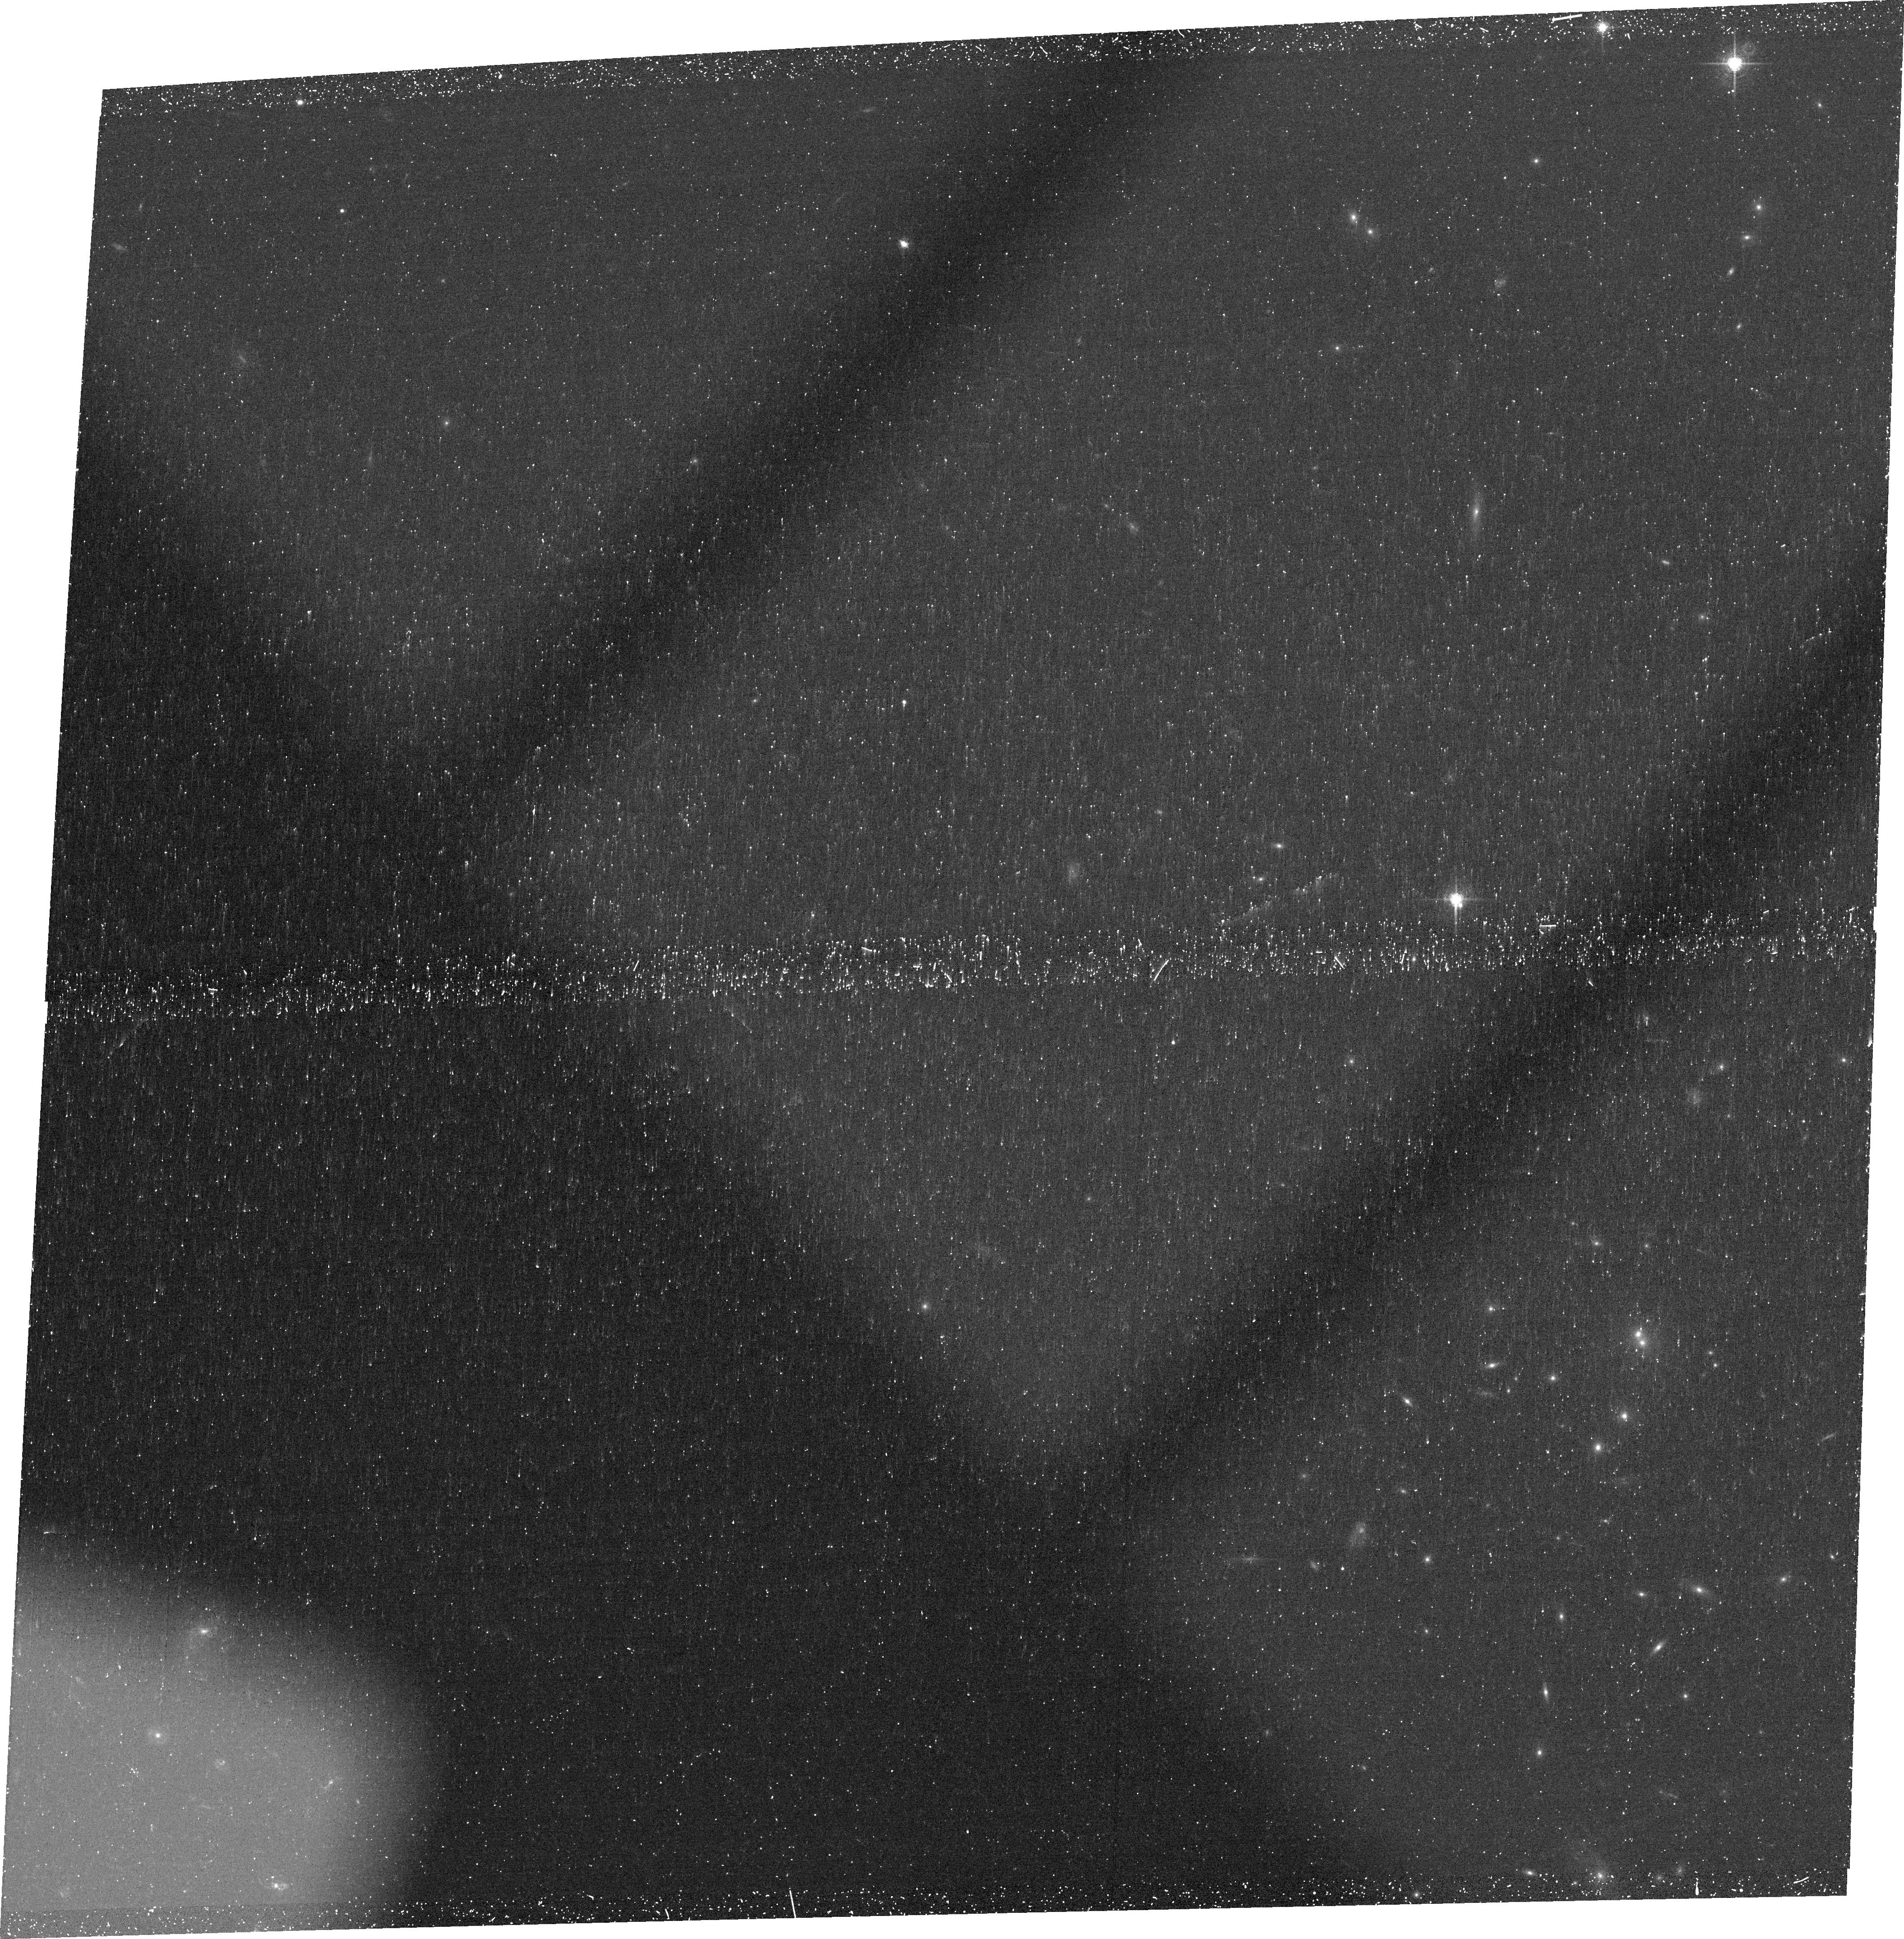
Target: SGASJ091541+382655. Instrument: ACS/WFC. Filter: FR782N. Exposure: 46 min. Observation ID: jcoo01020

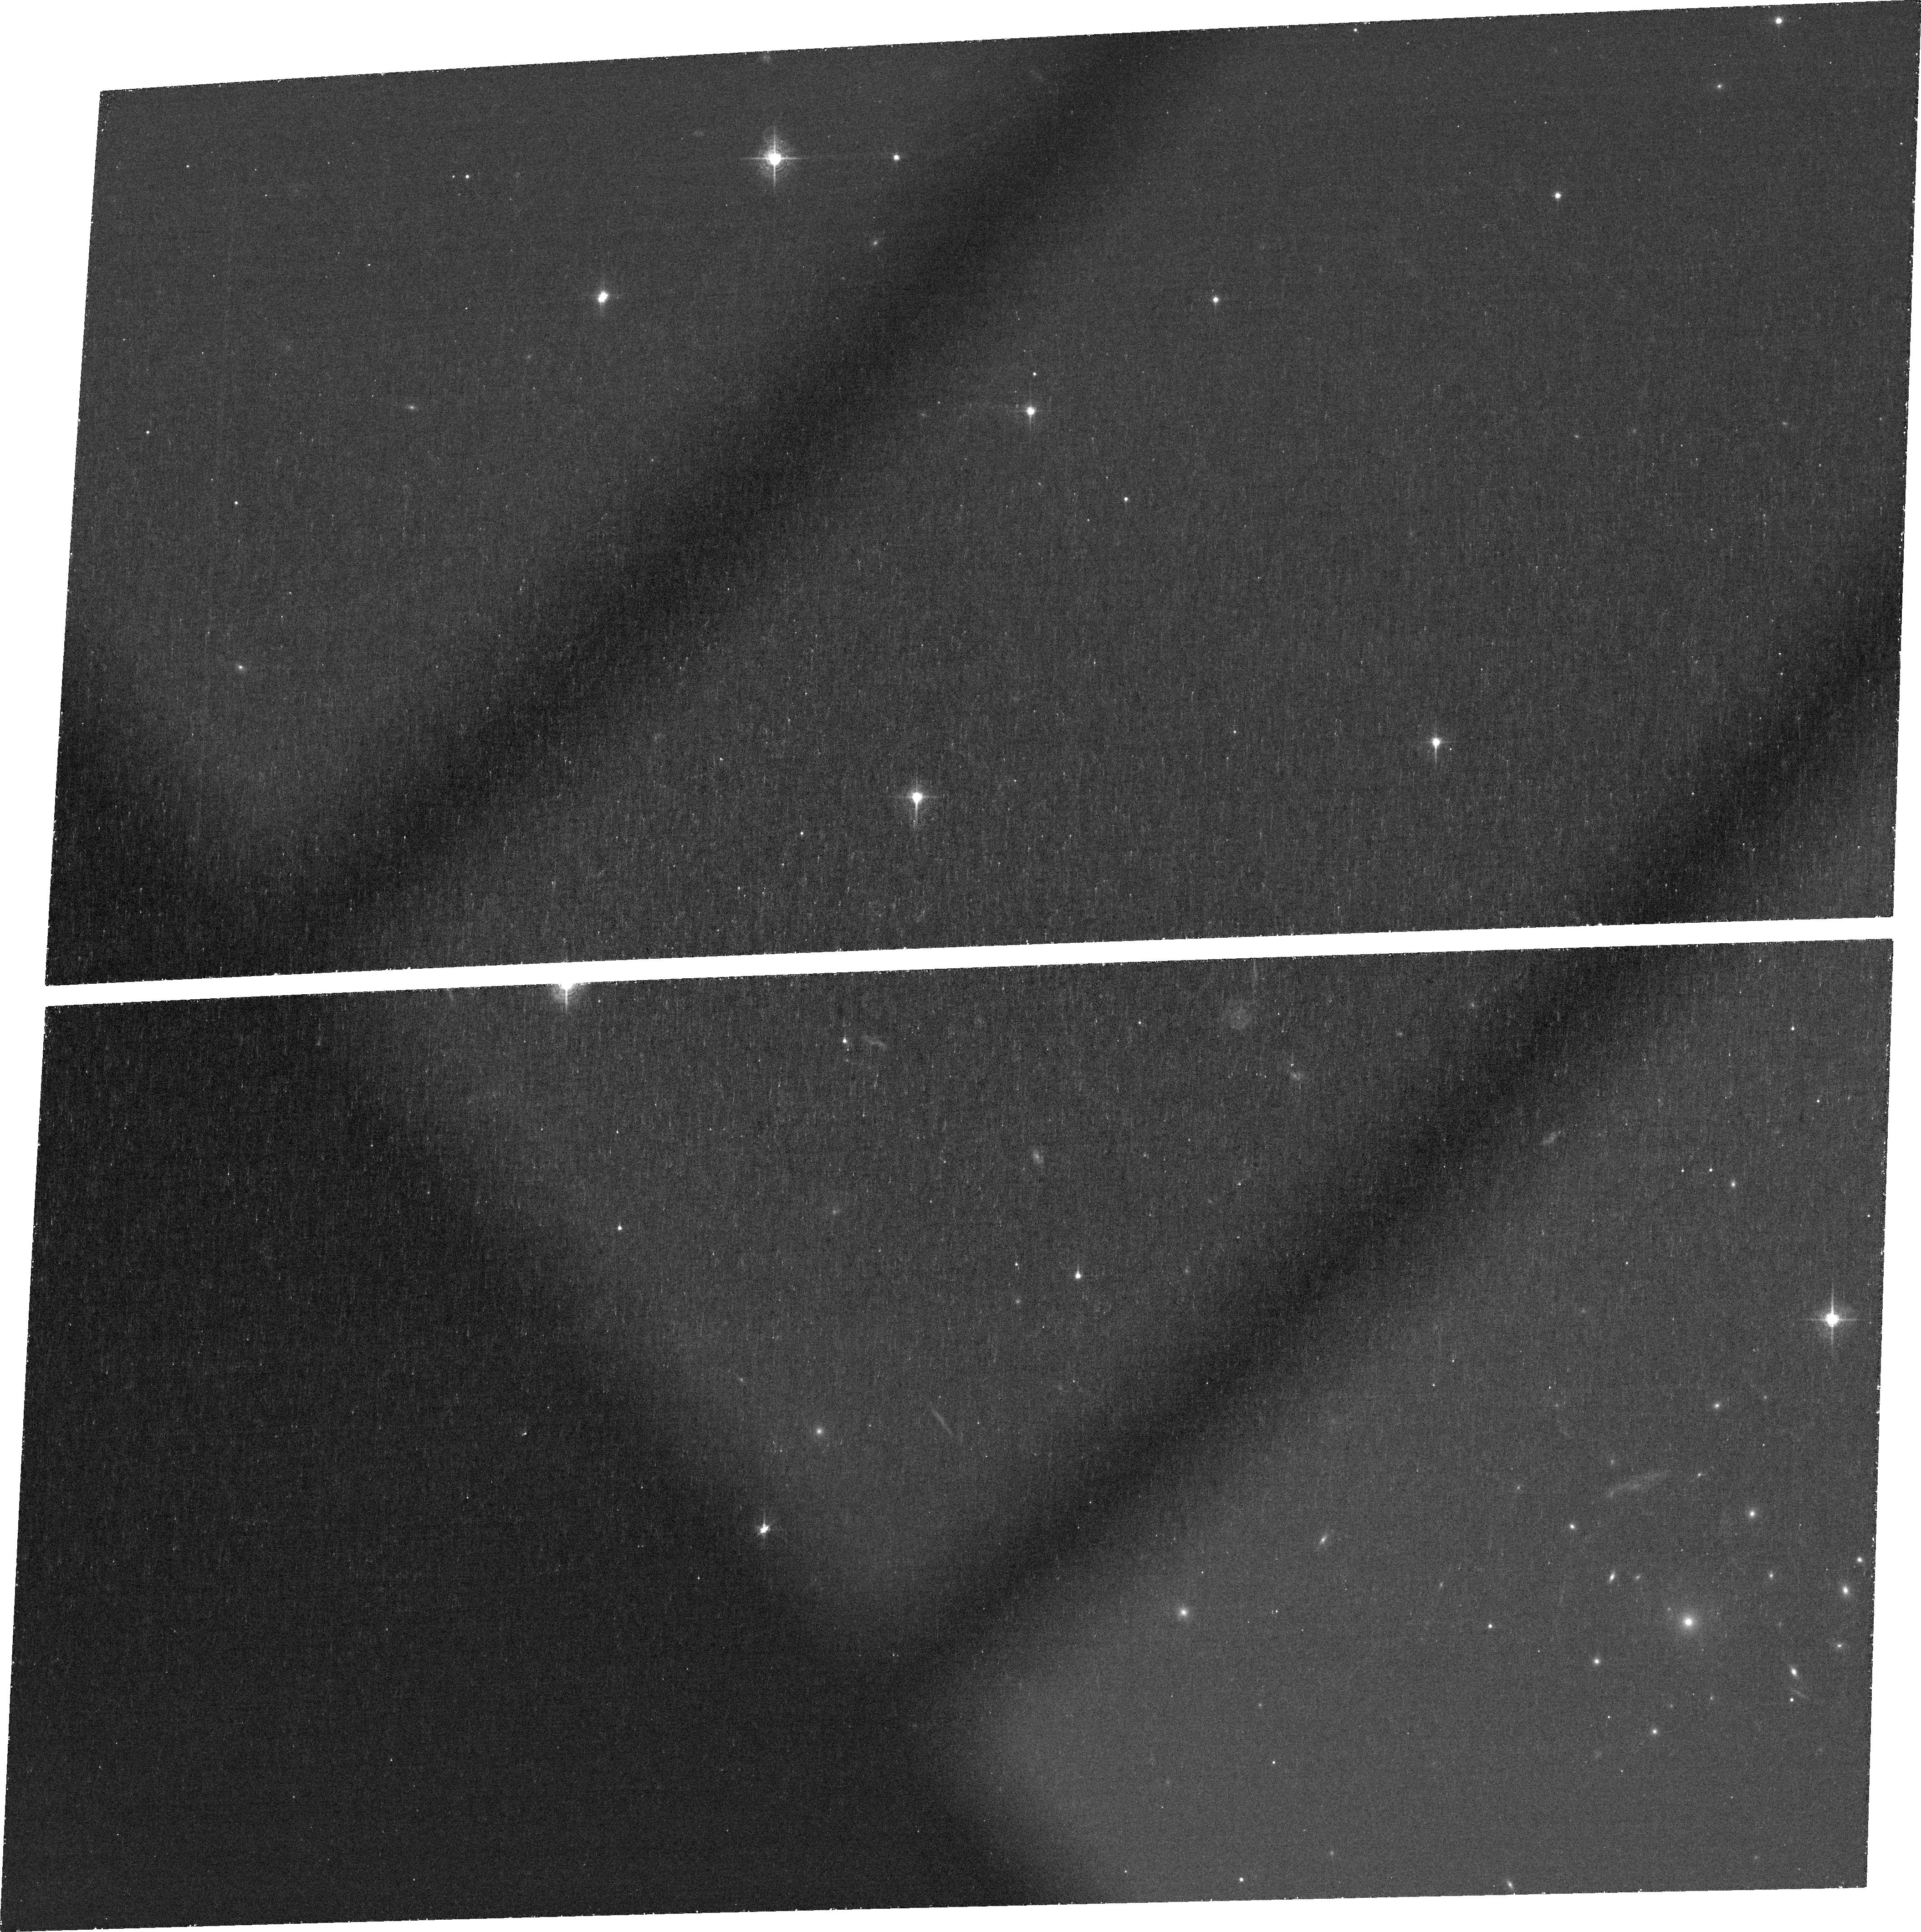
Target: SGASJ162132+060705. Instrument: ACS/WFC. Filter: FR601N. Exposure: 1.4 h. Observation ID: jcoo04010

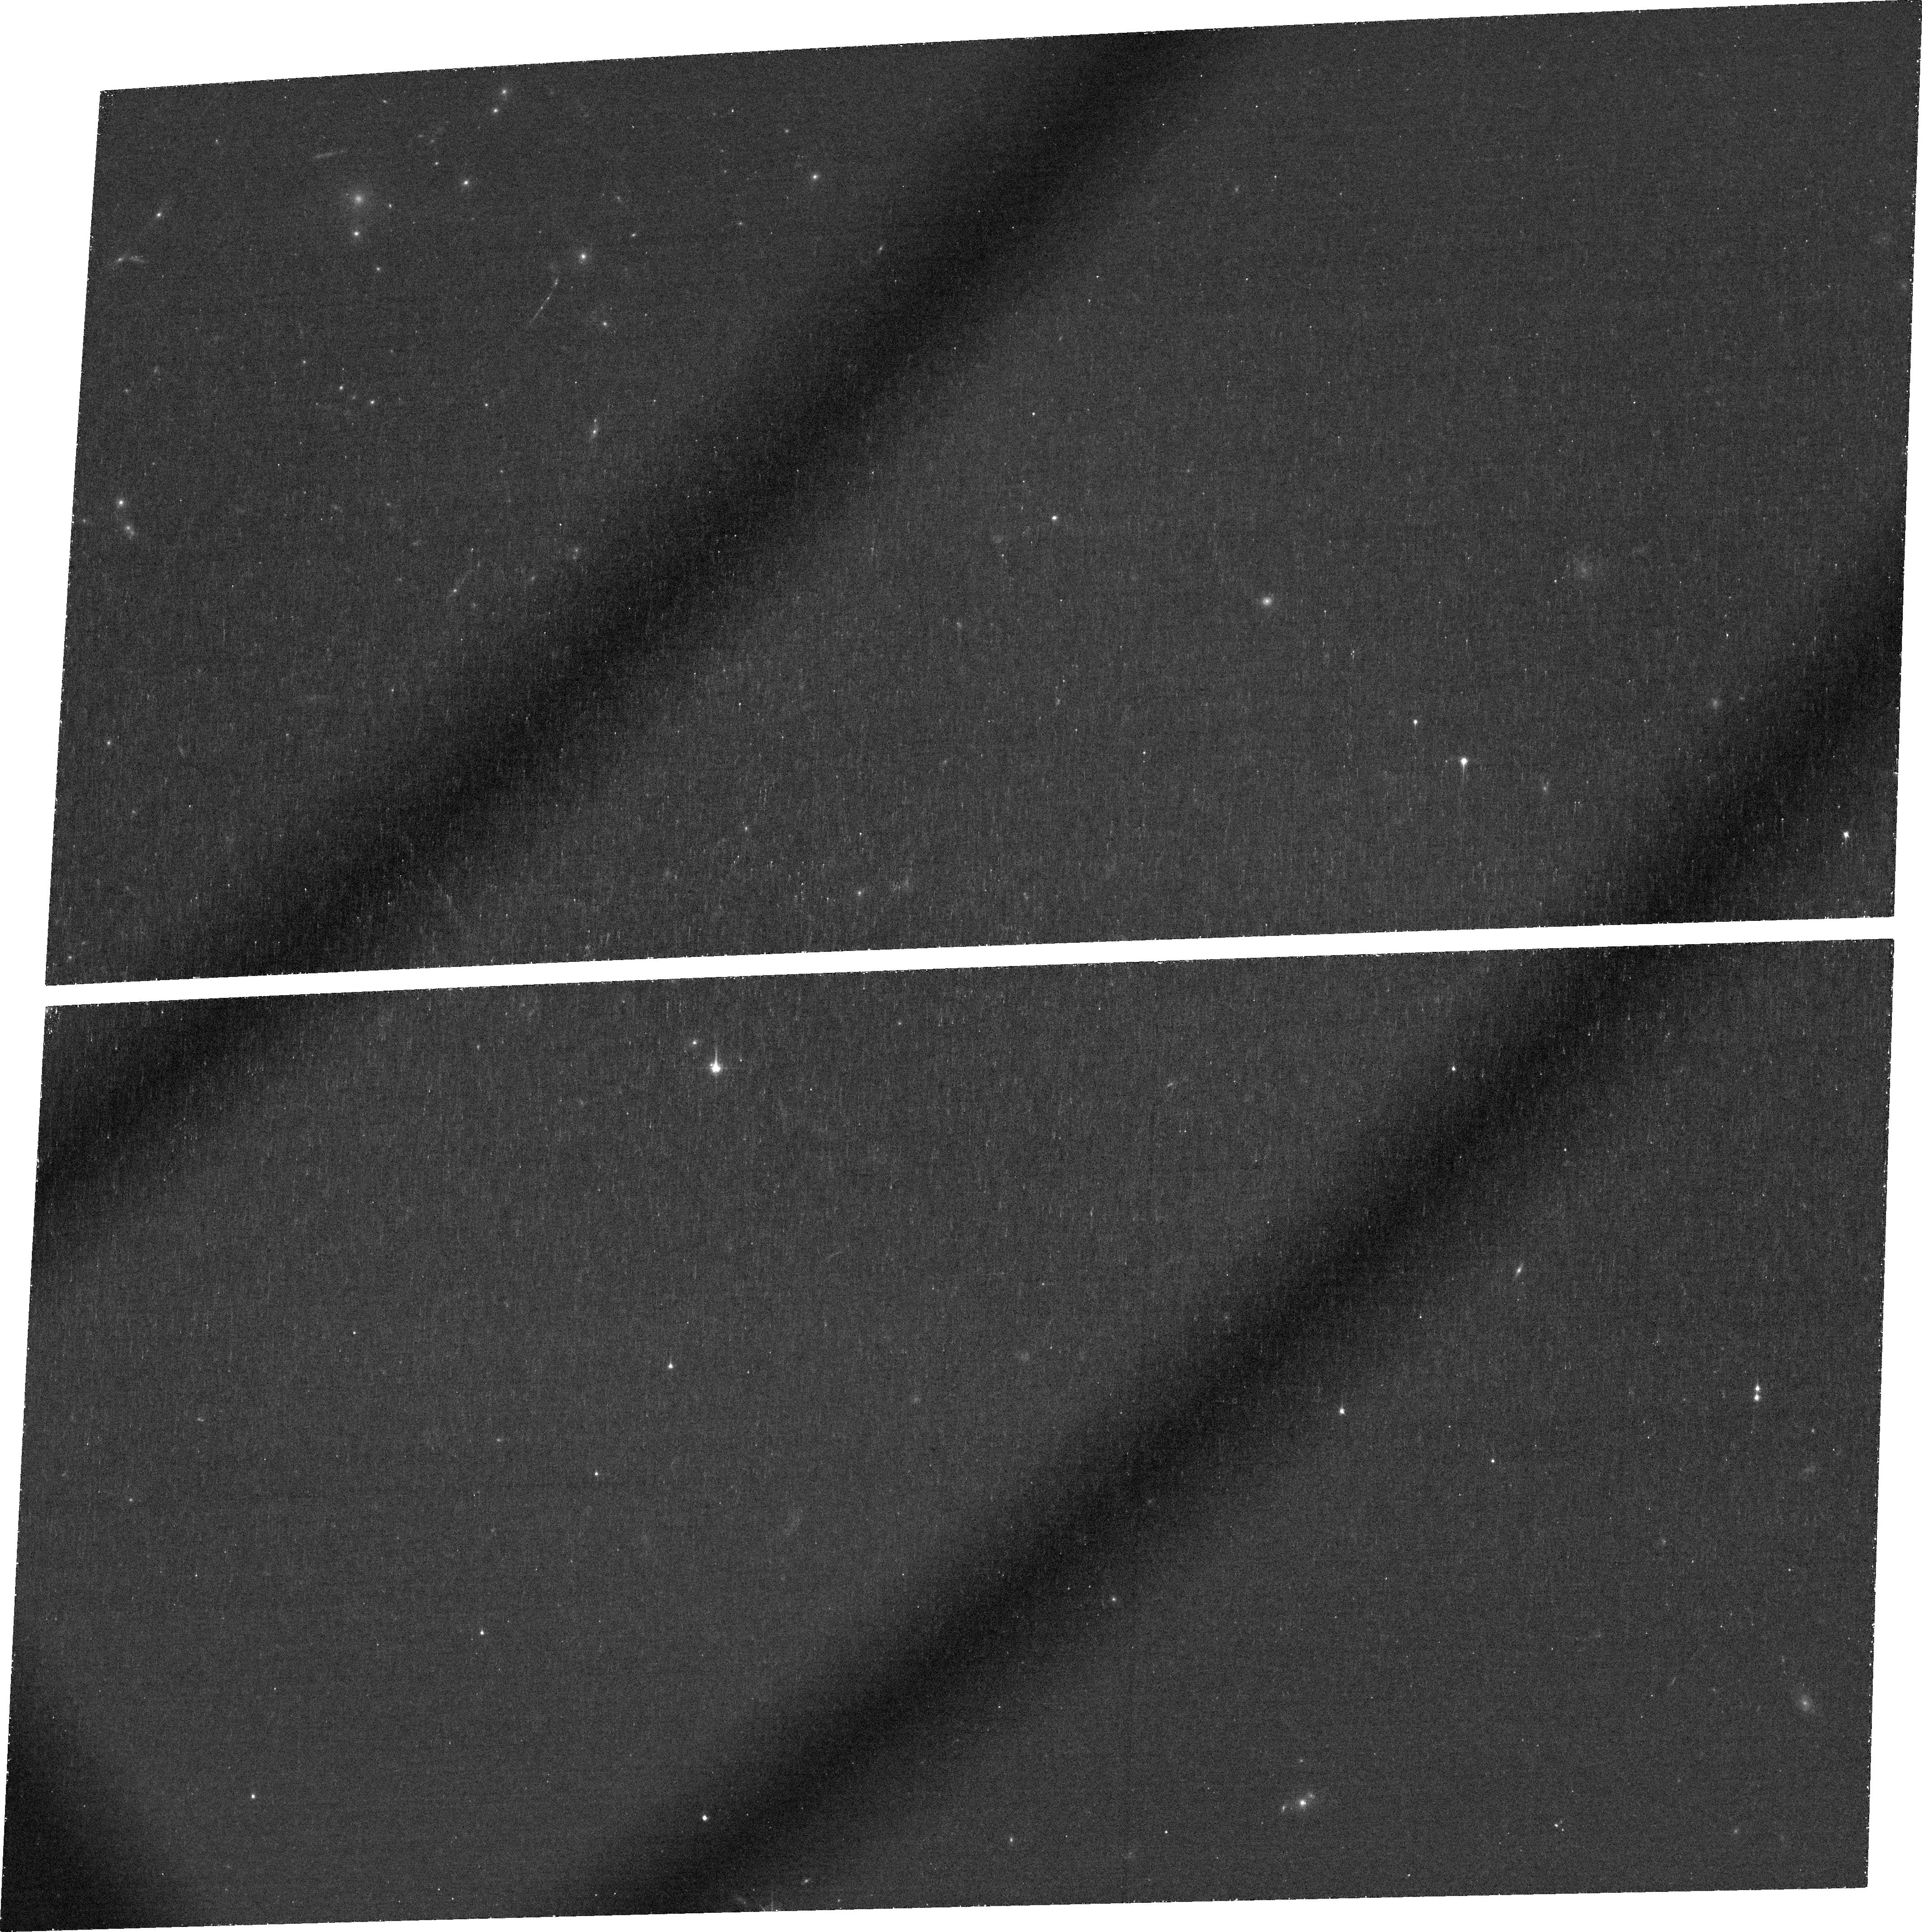
Target: SGASJ105038+001715. Instrument: ACS/WFC. Filter: FR716N. Exposure: 1.4 h. Observation ID: jcoo06010

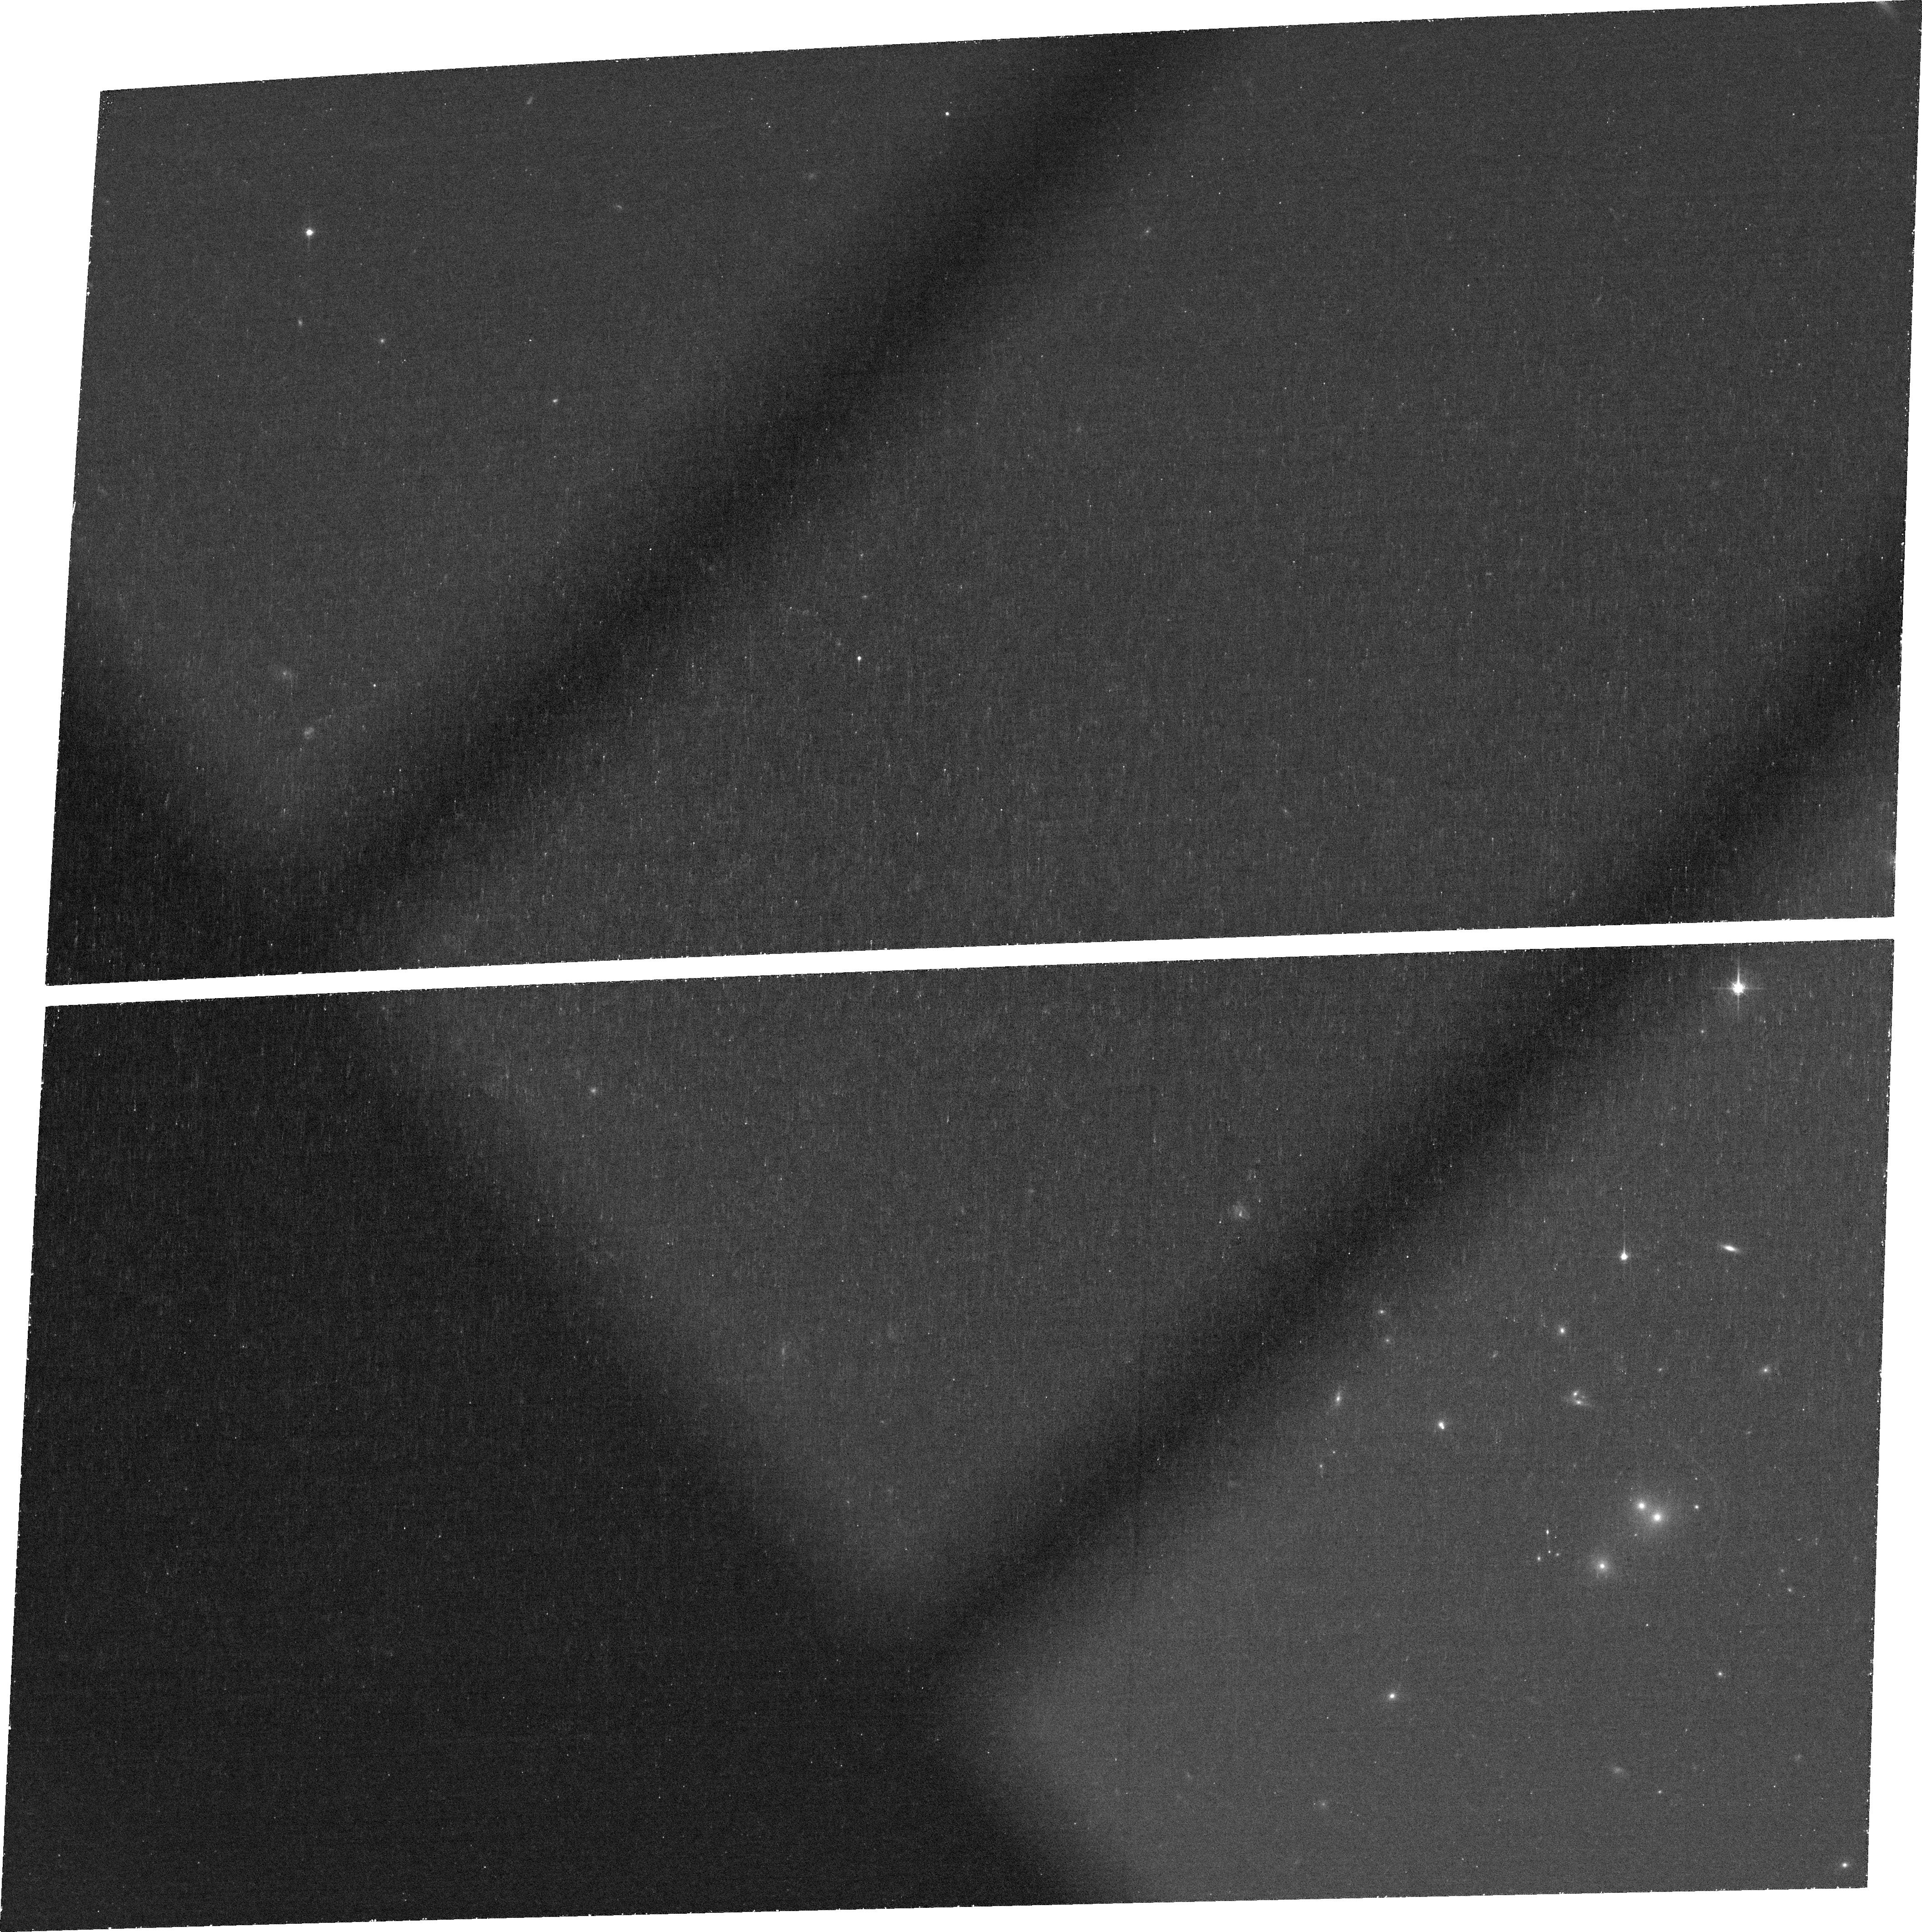
Target: SGASJ115201+331347. Instrument: ACS/WFC. Filter: FR601N. Exposure: 1.5 h. Observation ID: jcoo02010

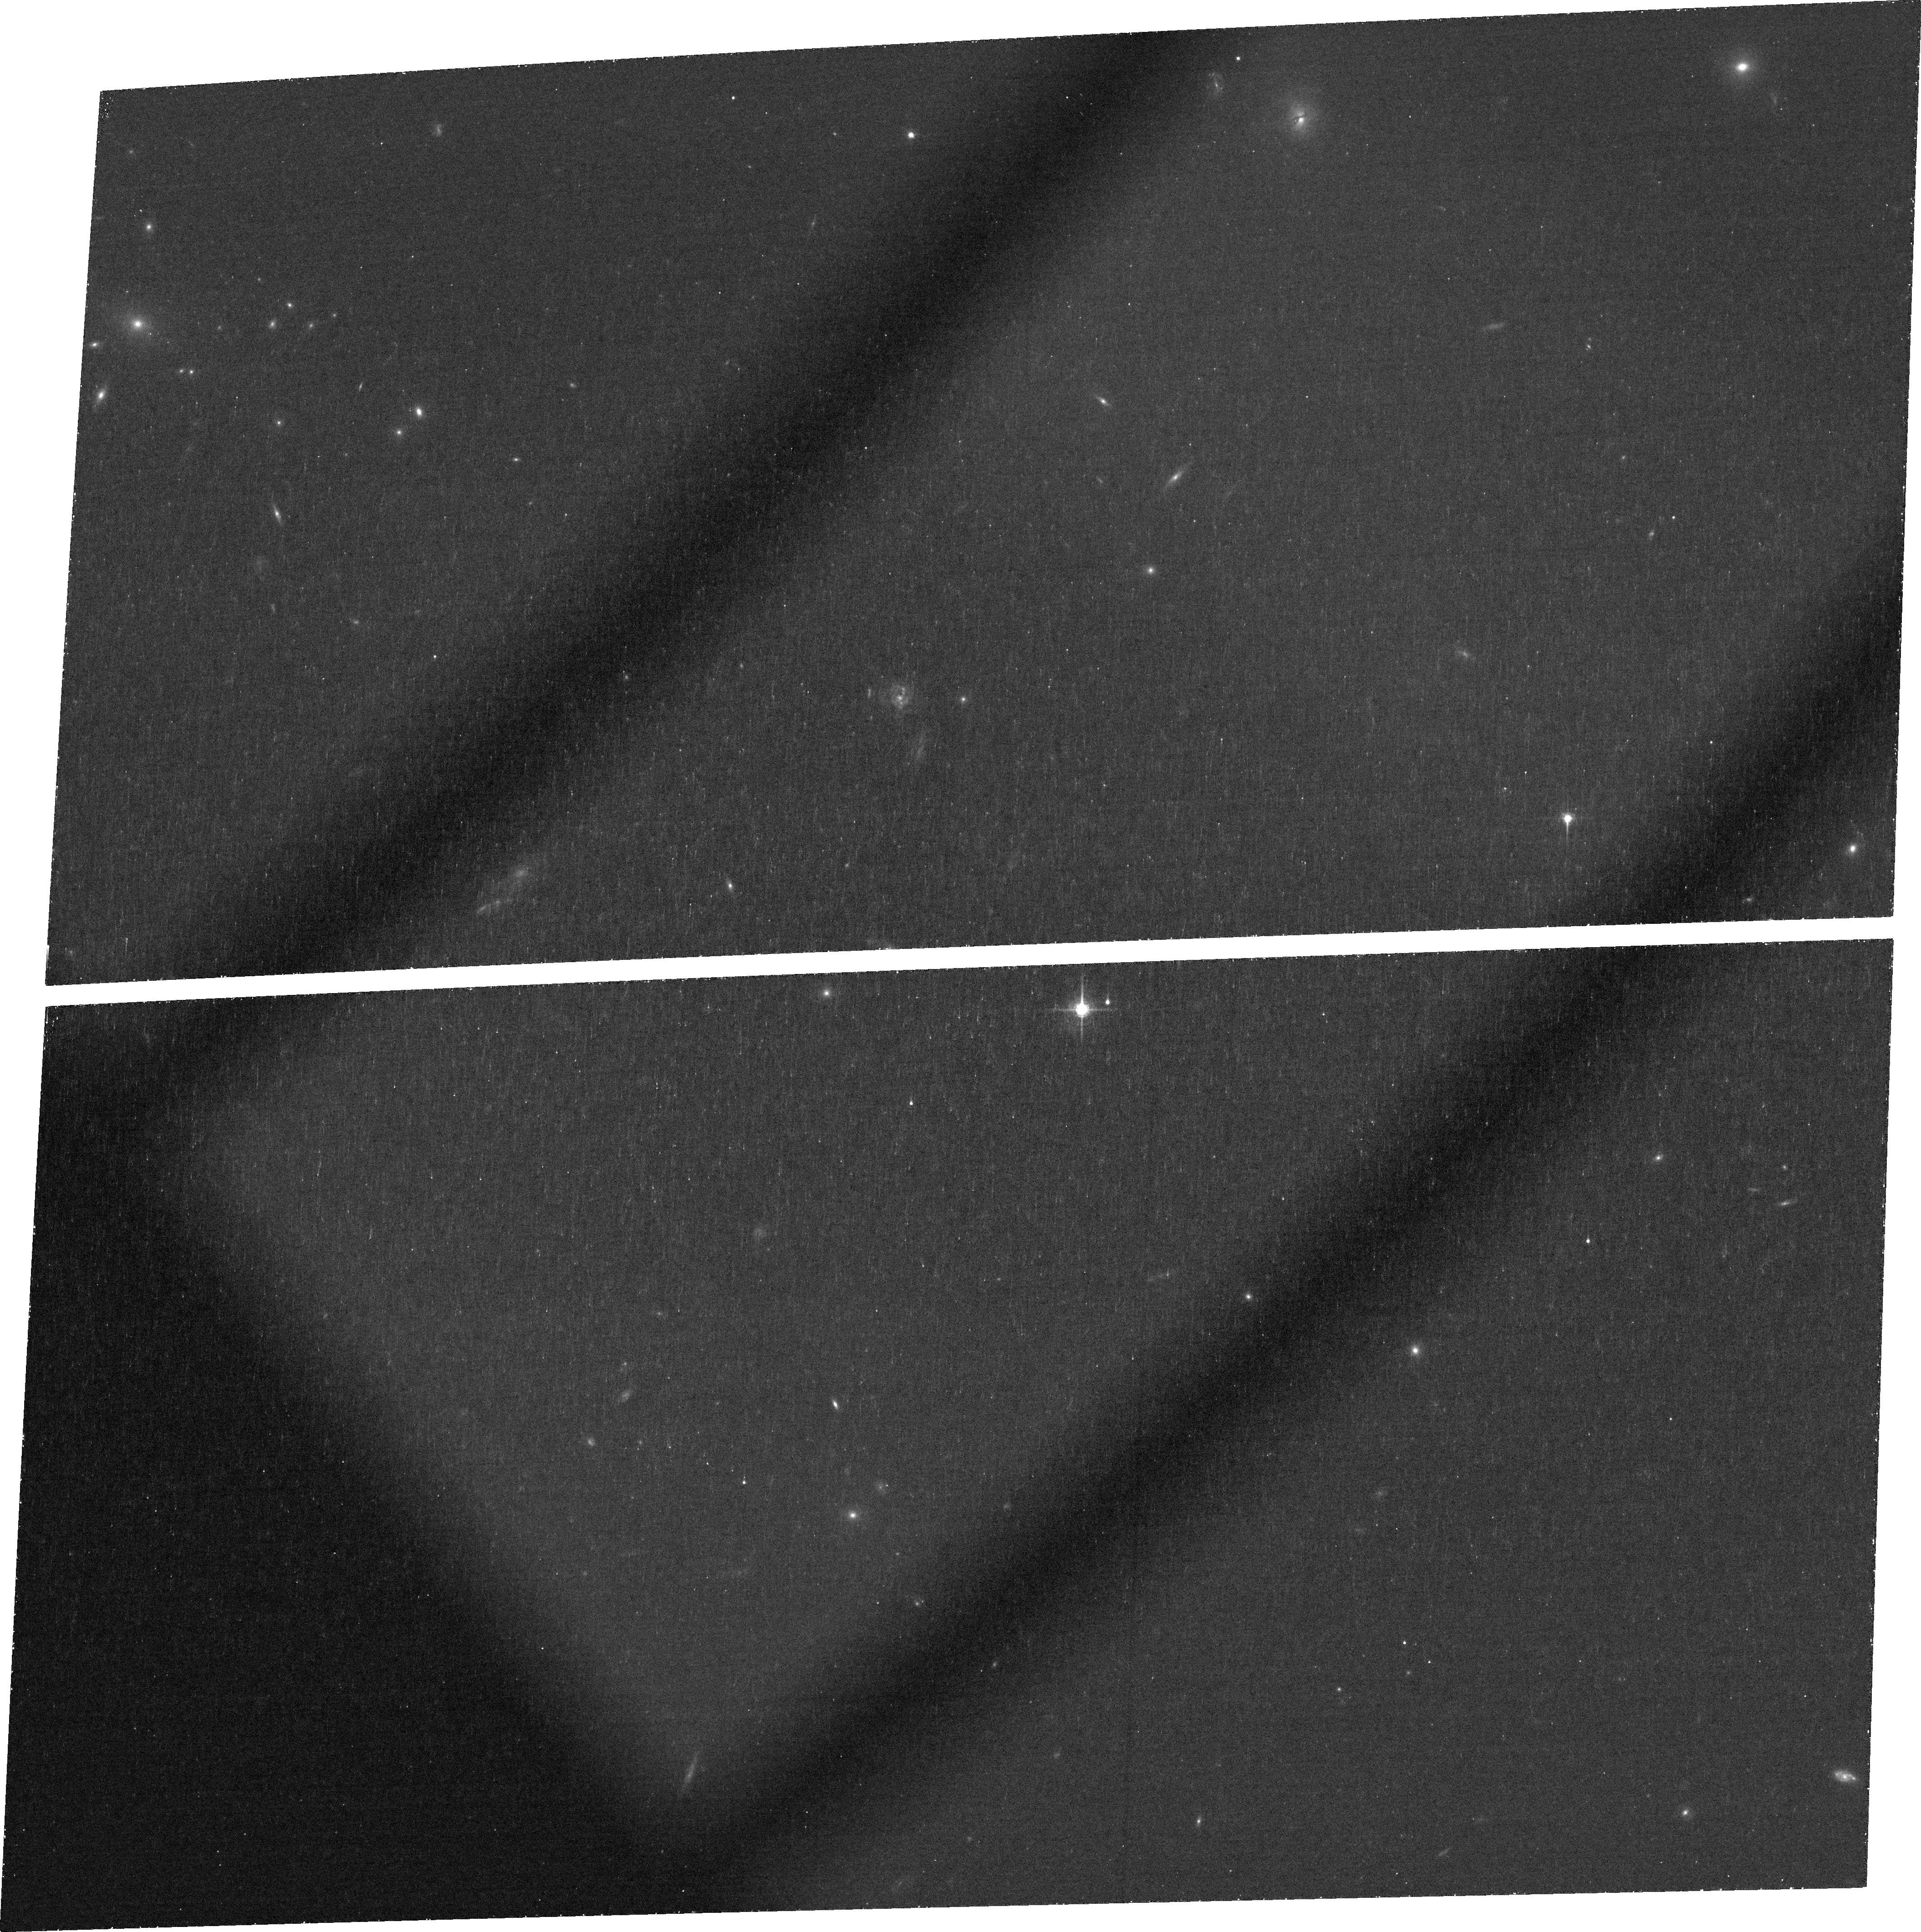
Target: SGASJ134331+415455. Instrument: ACS/WFC. Filter: FR716N. Exposure: 1.5 h. Observation ID: jcoo03010

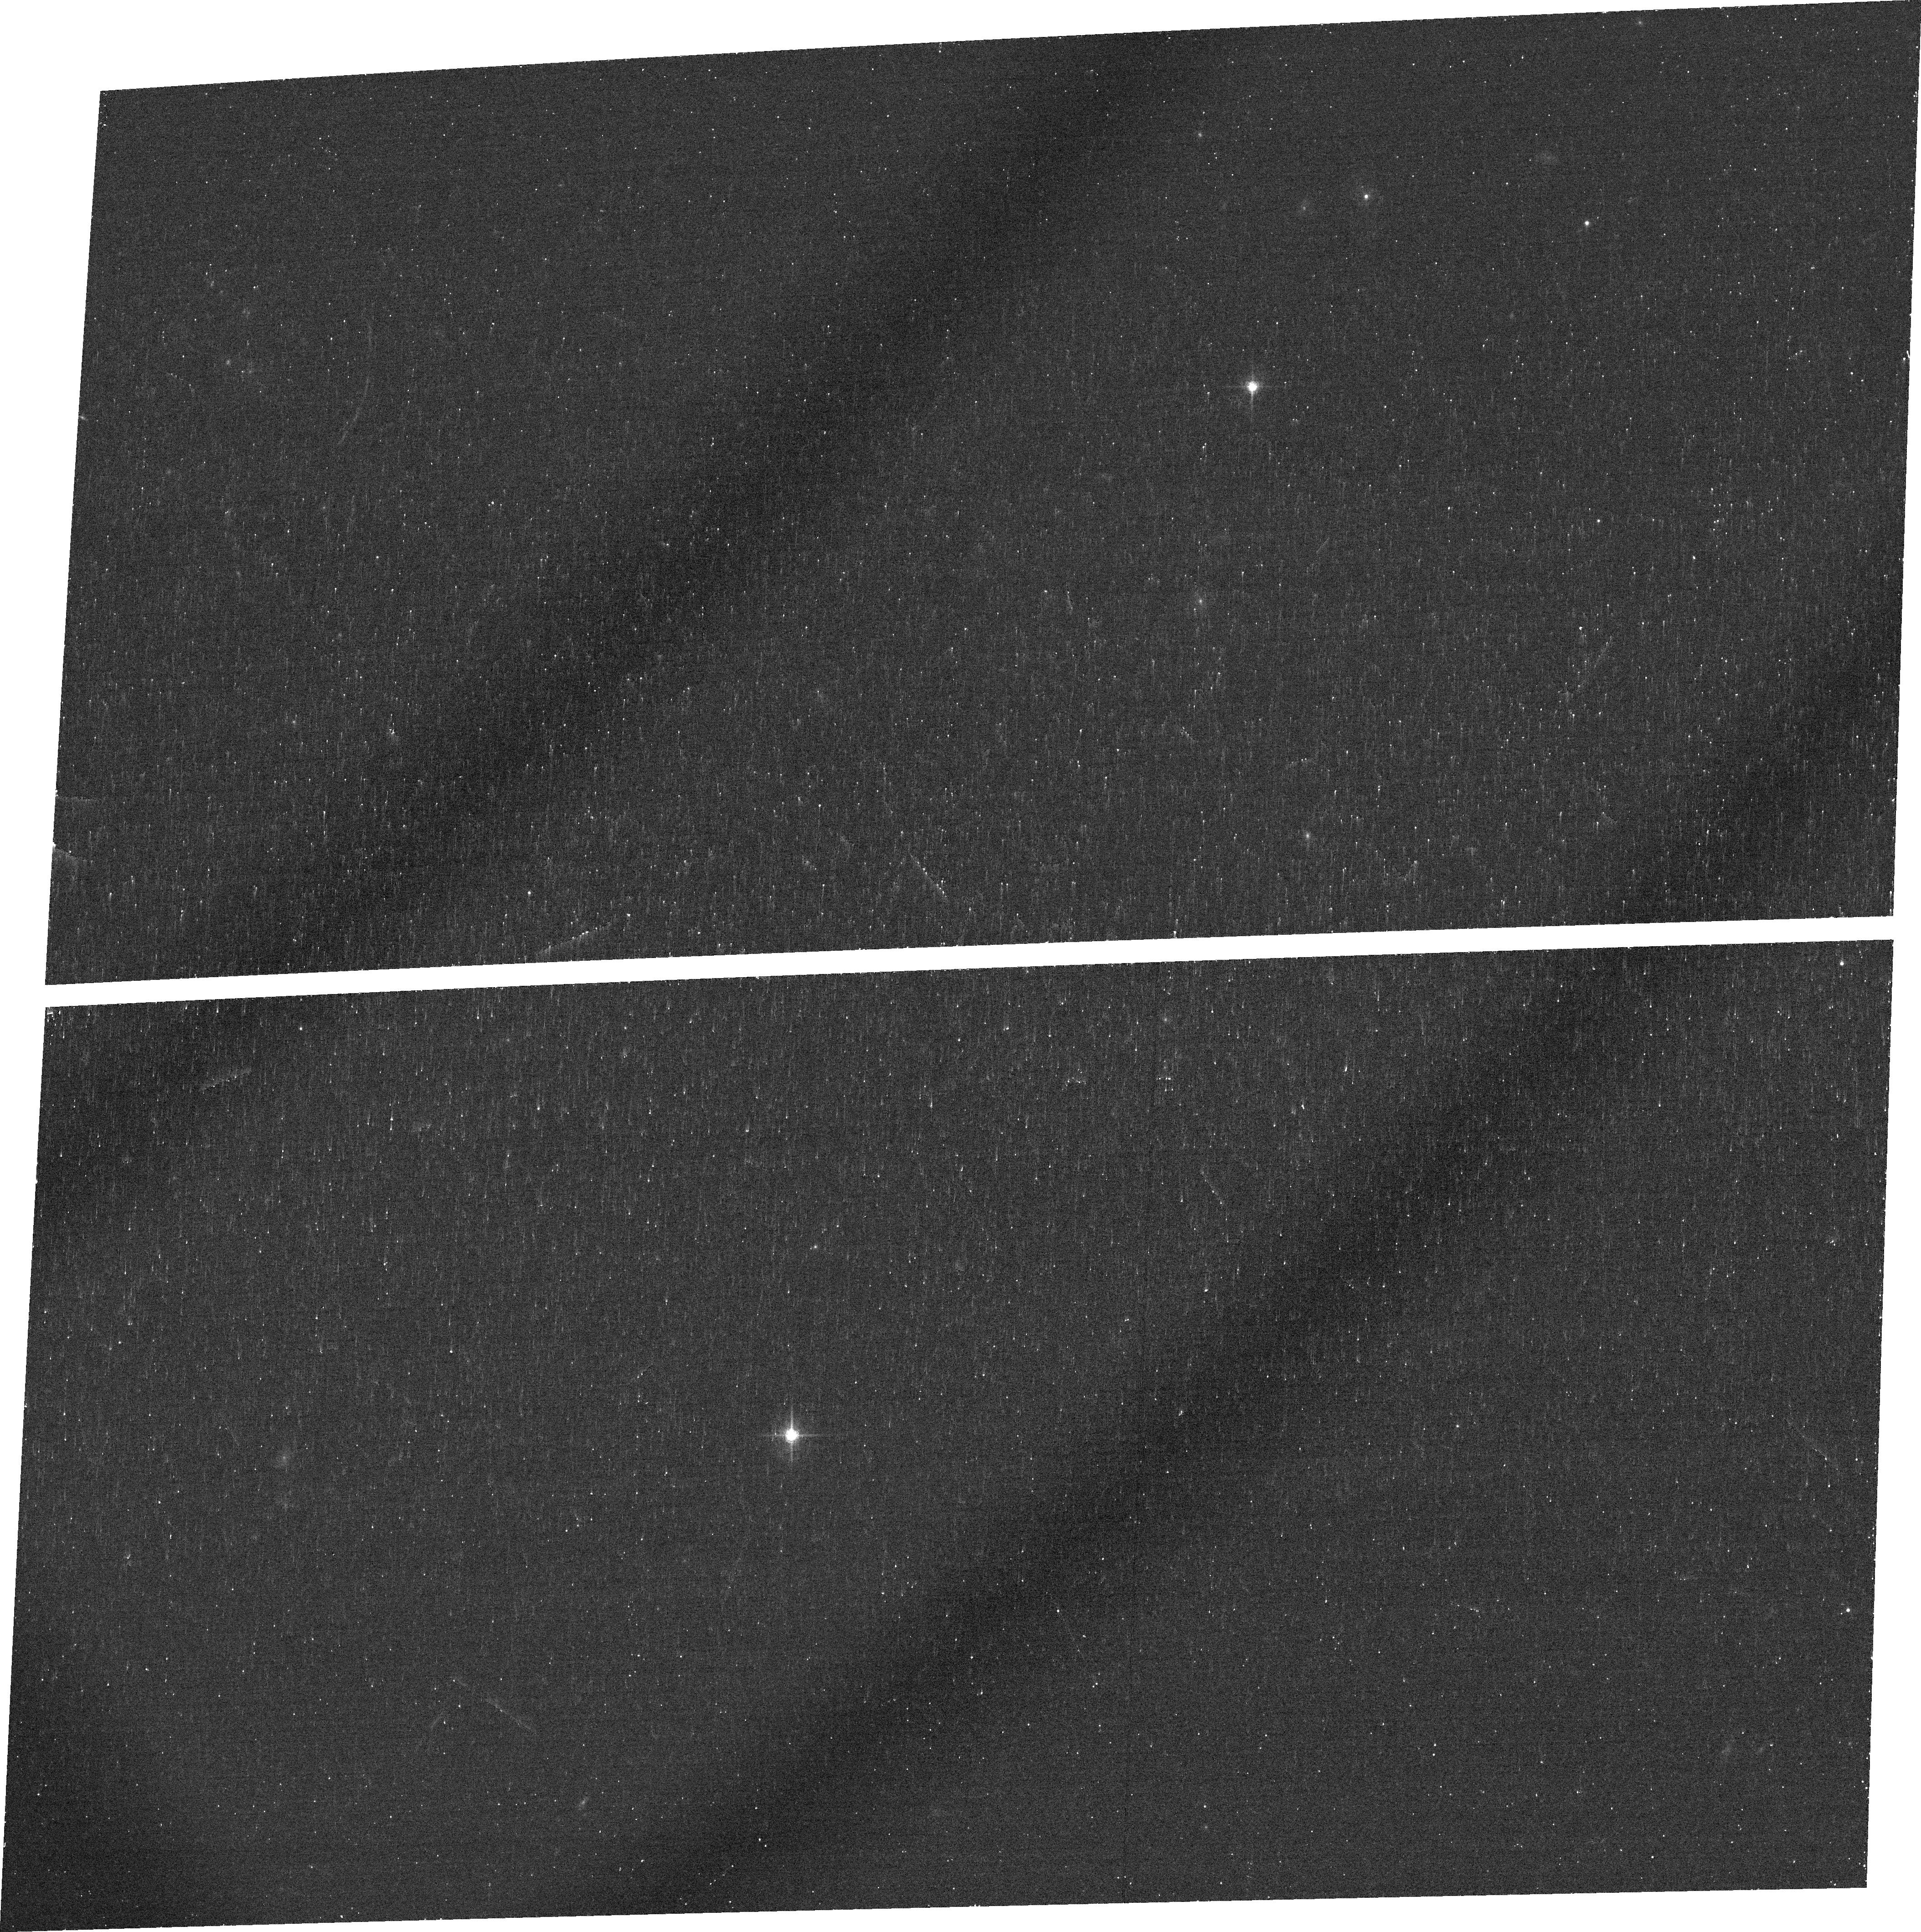
Target: RCS1J022431-0002.5C. Instrument: ACS/WFC. Filter: FR716N. Exposure: 20 min. Observation ID: jcoo05030

Resolving Lyman-alpha Emission On Physical Scales < 270 pc at z > 4 (PI: Bayliss, Matthew)

We propose ACS-WFC Ramp narrowband imaging of six strongly lensed Lyman-alpha Emitters (LAEs) at z > 4 that will spatially resolve the Lyman-alpha line emitting regions on scales < 270 pc. The best available observations (HST, Spitzer, 10m ground based telescopes) are unable to provide robust measurements of the structure of these galaxies from blank field studies, but strong gravitational lensing provides a unique opportunity to peer into the heart of young star forming galaxies at high redshift and address outstanding questions regarding their morphology and evolution. Strong lensing magnifies each of our target LAEs, increasing the effective spatial resolution of ACS-WFC such that the point spread function will correspond to physical scales < 270 parsecs within all six z > 4 galaxies. Additionally, the boost in flux due to gravitational lensing makes our proposed targets the brightest sources of their kind at these redshifts, in spite of the fact that they are intrinsically ~L* LAEs. The proposed observations will probe the morphological properties of Lyman-alpha and UV continuum emission in typical/representative high-redshift LAEs with signal-to-noise and spatial resolution comparable to studies of Lyman-alpha emitting galaxies in the z ~ 0.1 universe. The resulting data will bridge the gap between deep ground-based studies of blank field LAEs at high redshift, and detailed studies of low-redshift LAEs.